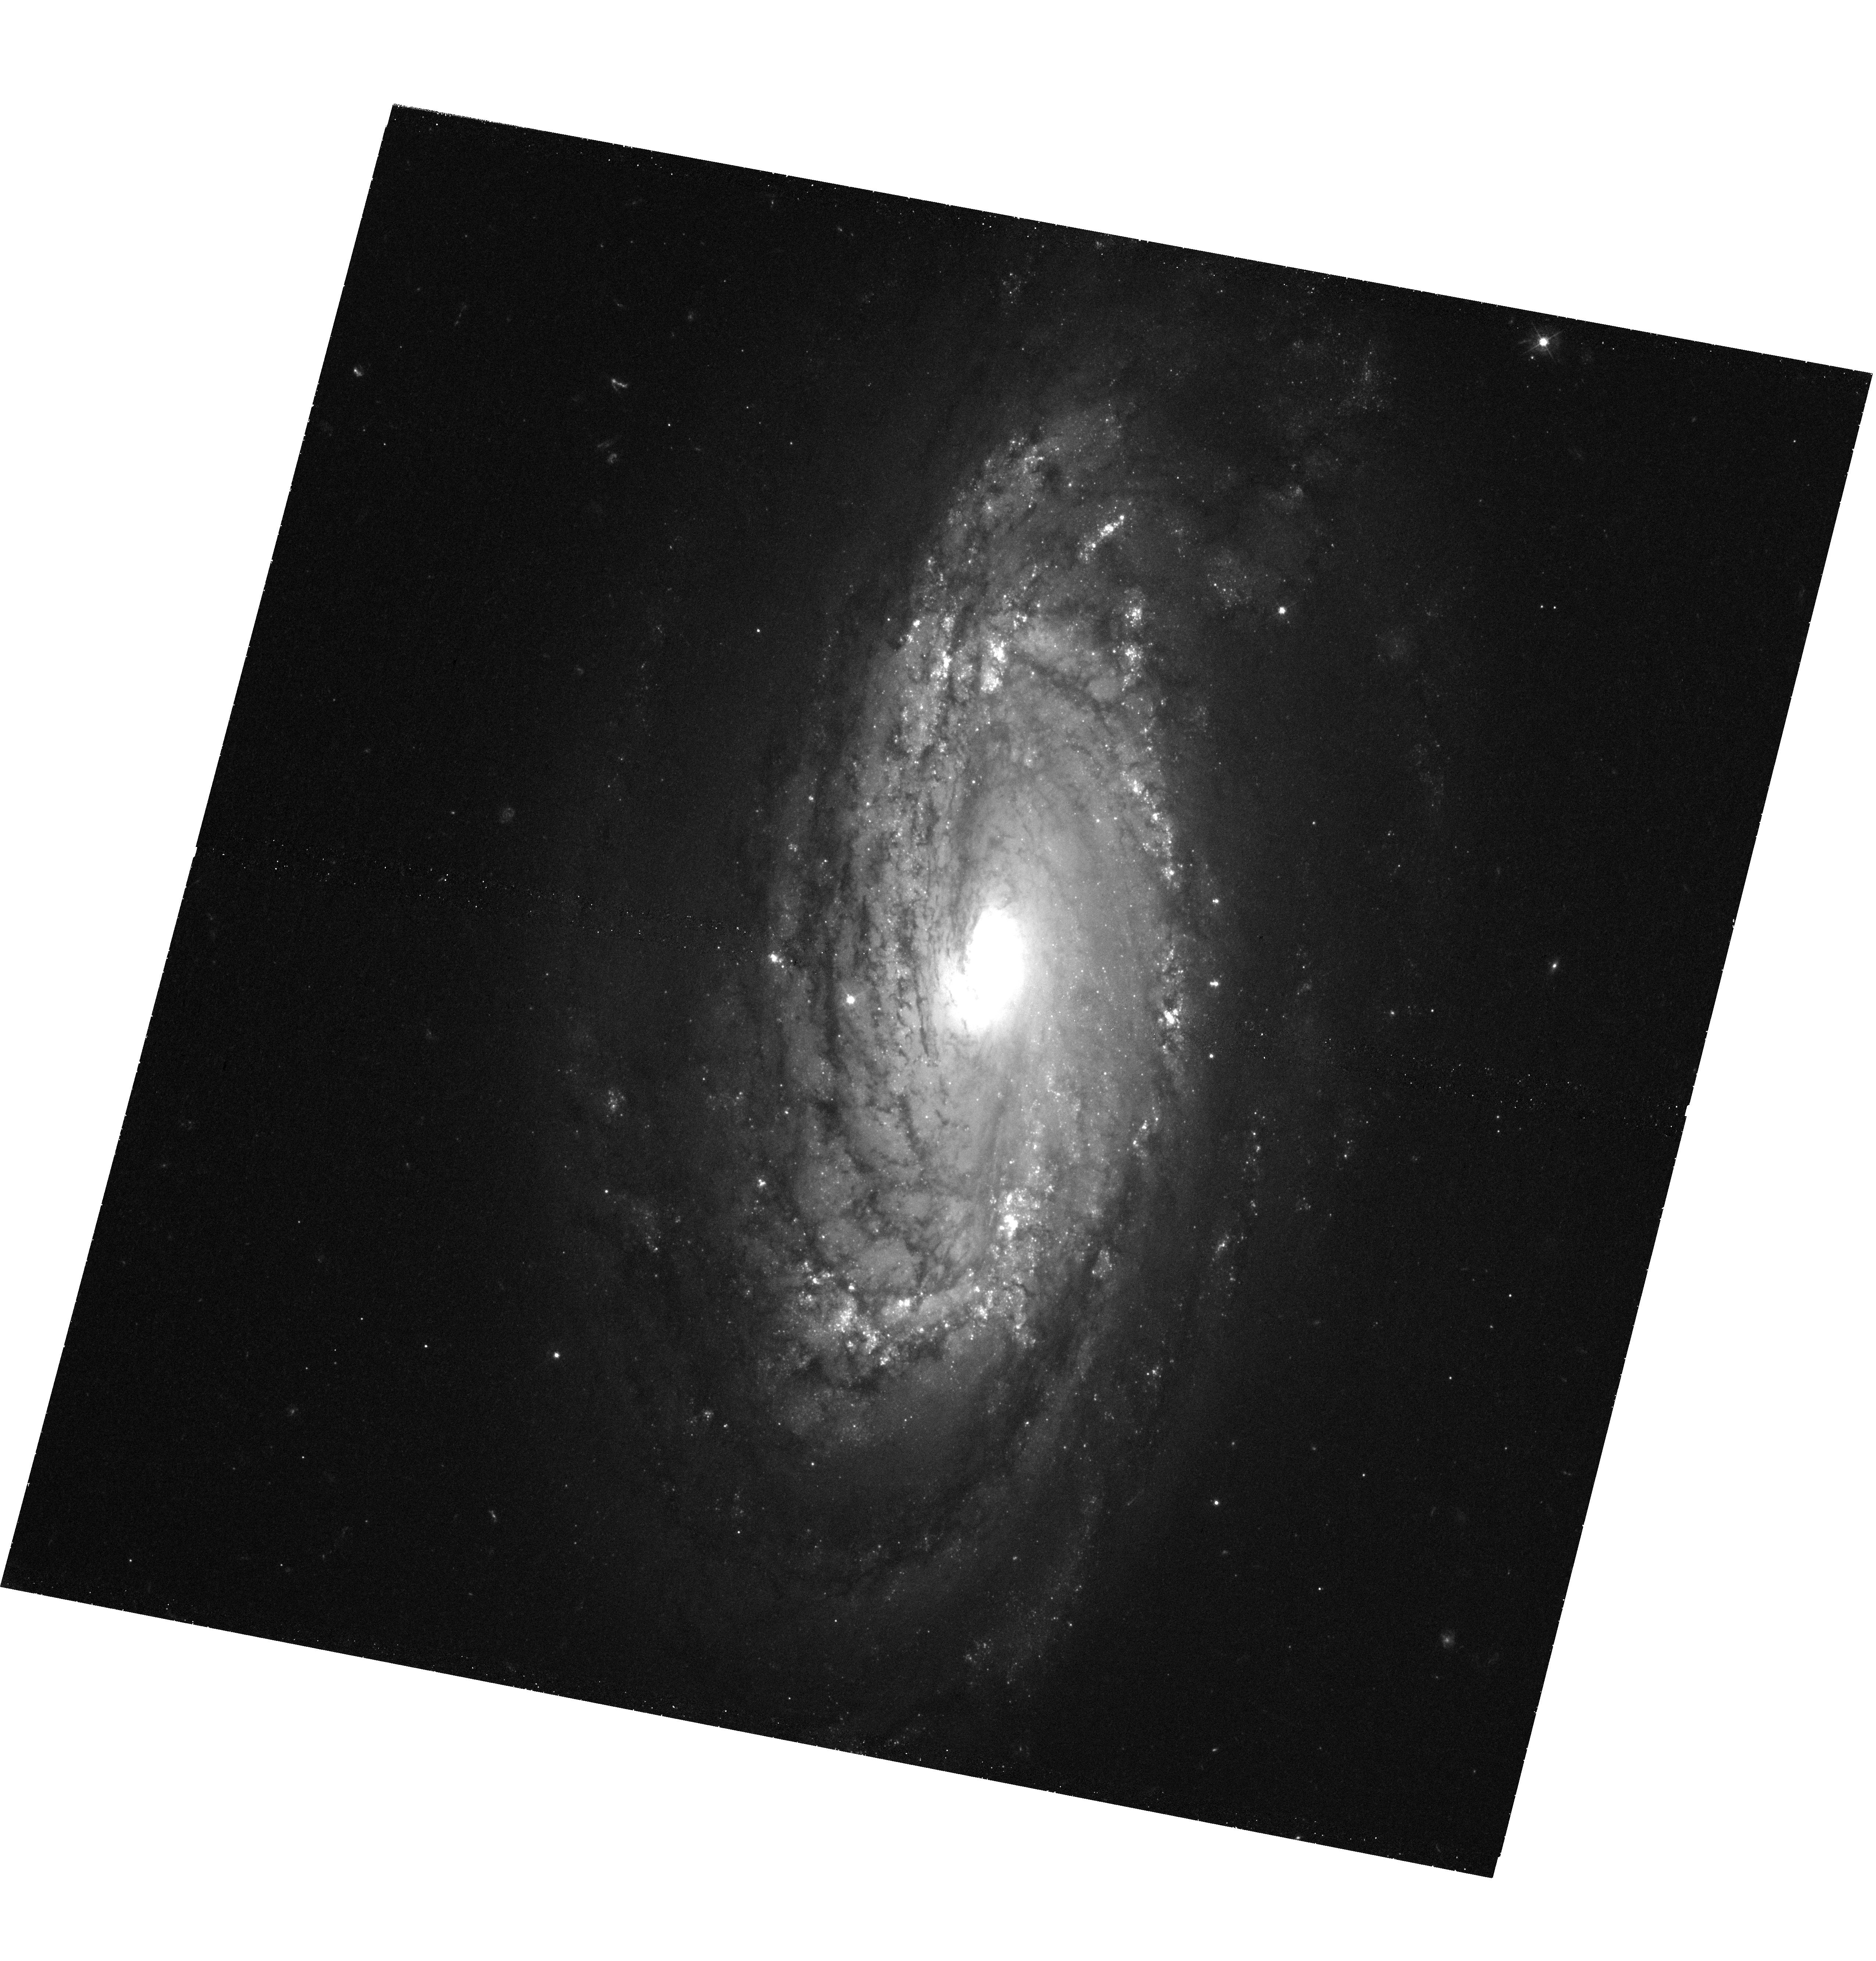
Target: IPTF-13BVN. Instrument: WFC3/UVIS. Filter: F438W. Exposure: 1.6 h. Observation ID: hst_13684_01_wfc3_uvis_f438w_iciv01

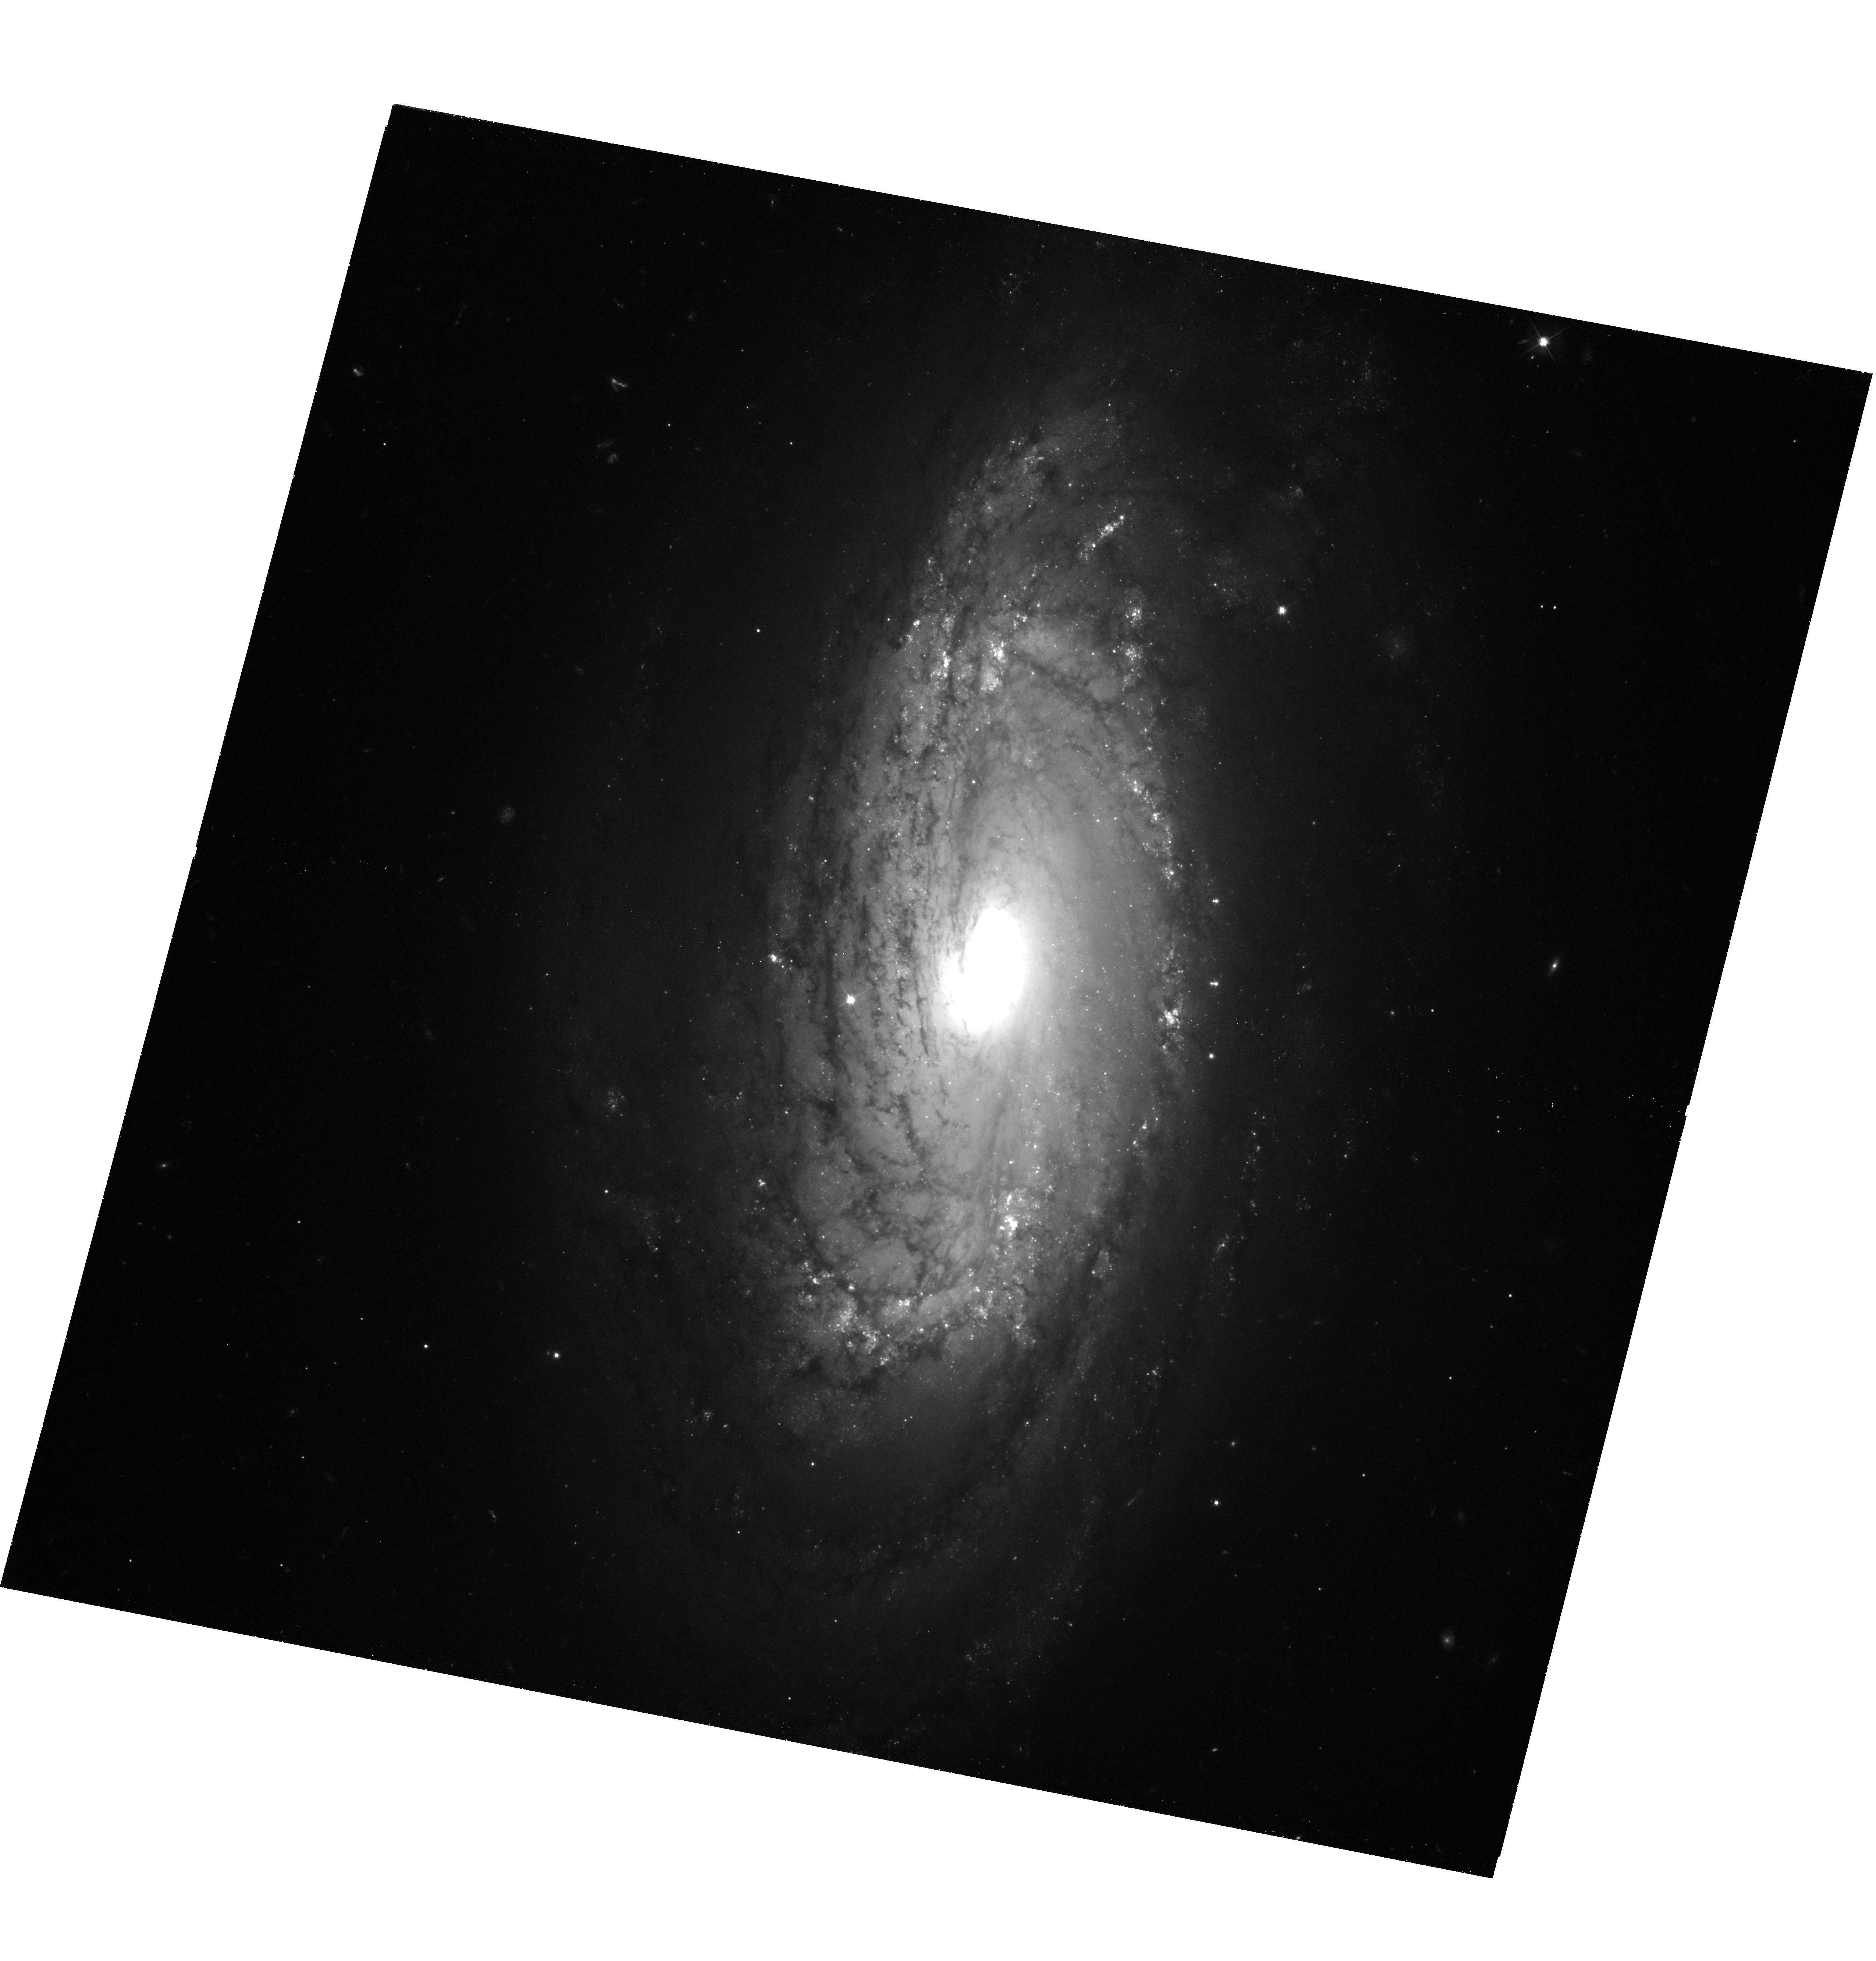
Target: IPTF-13BVN. Instrument: WFC3/UVIS. Filter: F555W. Exposure: 1.6 h. Observation ID: hst_13684_01_wfc3_uvis_f555w_iciv01

A Wolf-Rayet Progenitor for iPTF13bvn? (PI: Van Dyk, Schuyler D.)

Determining the nature of the progenitor stars responsible for core-collapse supernovae (SNe) is a vital problem for massive stellar evolution and, e.g., the chemical history of galaxies. Up to this point, the progenitor, or progenitor systems, responsible for the stripped-envelope Type Ib and Ic SNe are still not understood unambiguously. For the recent Type Ib SN iPTF13bvn in the spiral galaxy NGC 5806, a putative progenitor star was identified at the exact SN position in pre-SN, multi-band HST ACS images. The luminosity and colors for this object have been characterized as being consistent with a single, massive (M_initial > 31--35 Msun) Wolf-Rayet star. Notwithstanding uncertainties in the measurements of the object's brightness and also its host galaxy properties, such as distance and inclination, the progenitor of iPTF13bvn has been suggested by others, instead, to be much less massive and possibly in an interacting binary system. We propose here to deeply reimage the SN site in B and V with WFC3 to determine the status of the putative progenitor, when the SN itself has faded well below the brightness of the progenitor. We will be testing the Wolf-Rayet progenitor scenario and, at the same time, placing constraints on the interacting binary scenario. This can be done in Cycle 22 and only with HST.